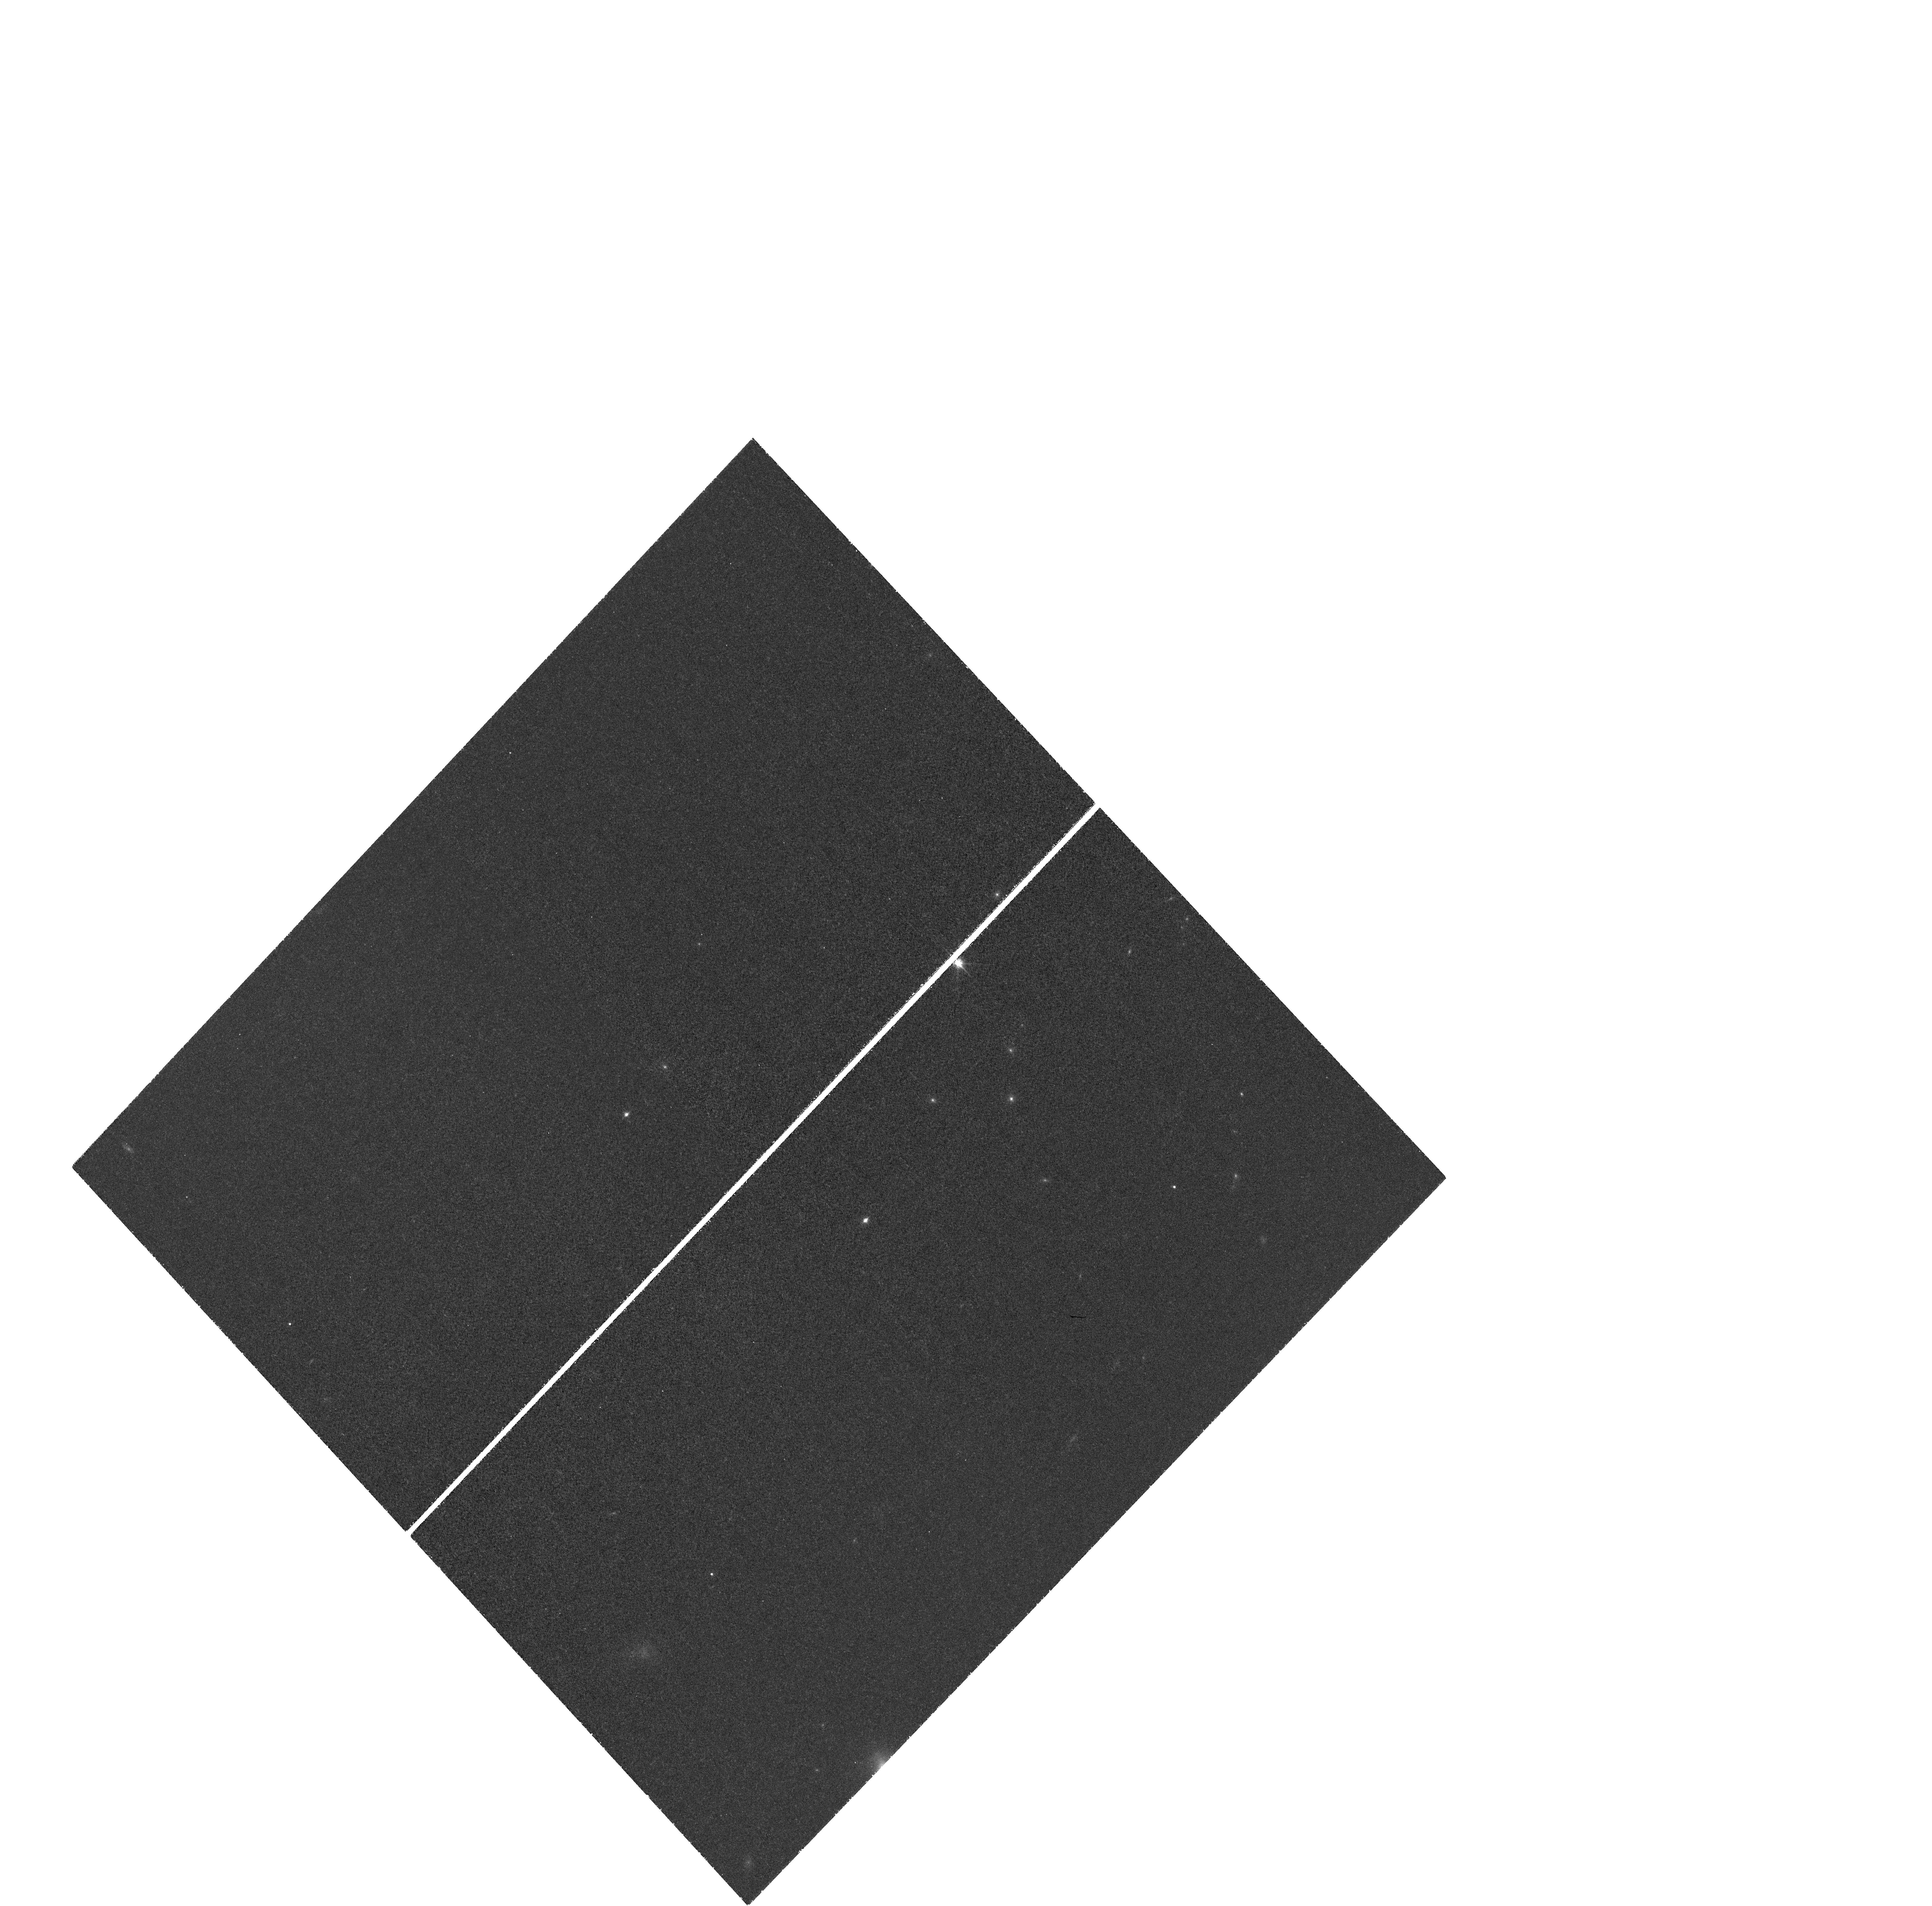
Target: J1148+5251. Instrument: WFC3/UVIS. Filter: FQ889N. Exposure: 1.7 h. Observation ID: hst_11640_02_wfc3_uvis_fq924n_ib3x02

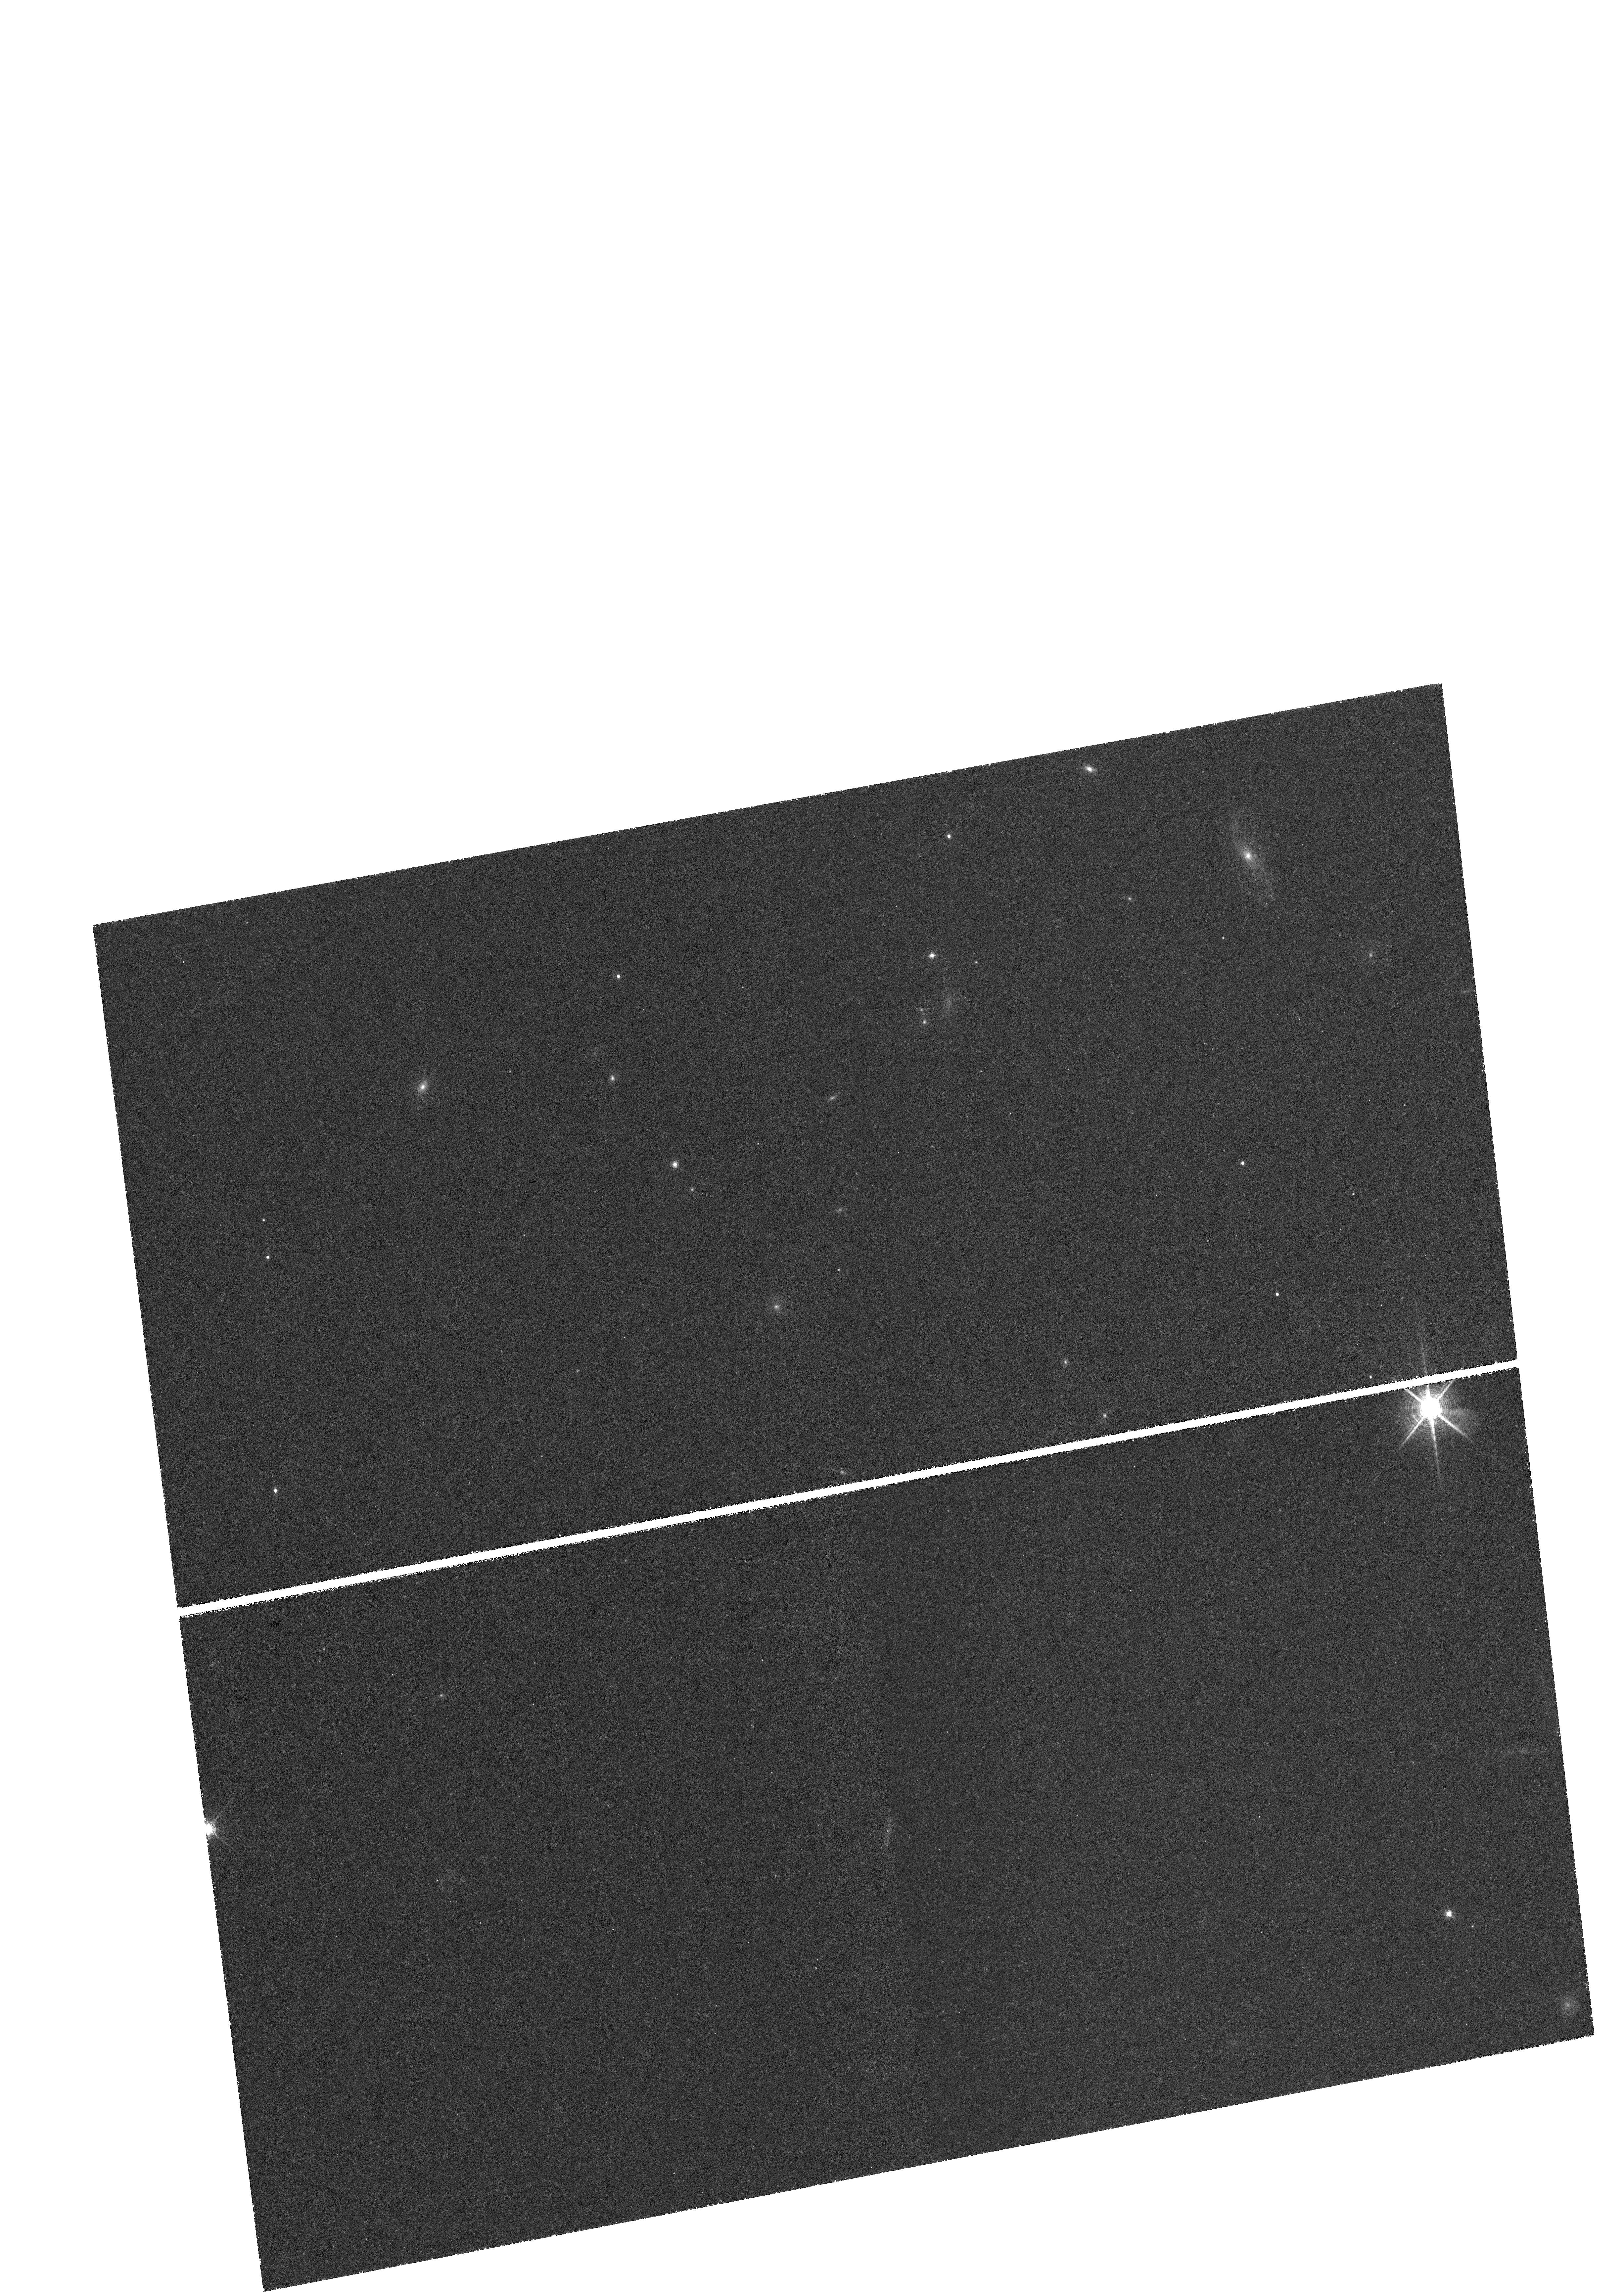
Target: J1030+0524-AVOID-STAR. Instrument: WFC3/UVIS. Filter: FQ906N. Exposure: 1.6 h. Observation ID: hst_11640_04_wfc3_uvis_fq906n_ib3x04

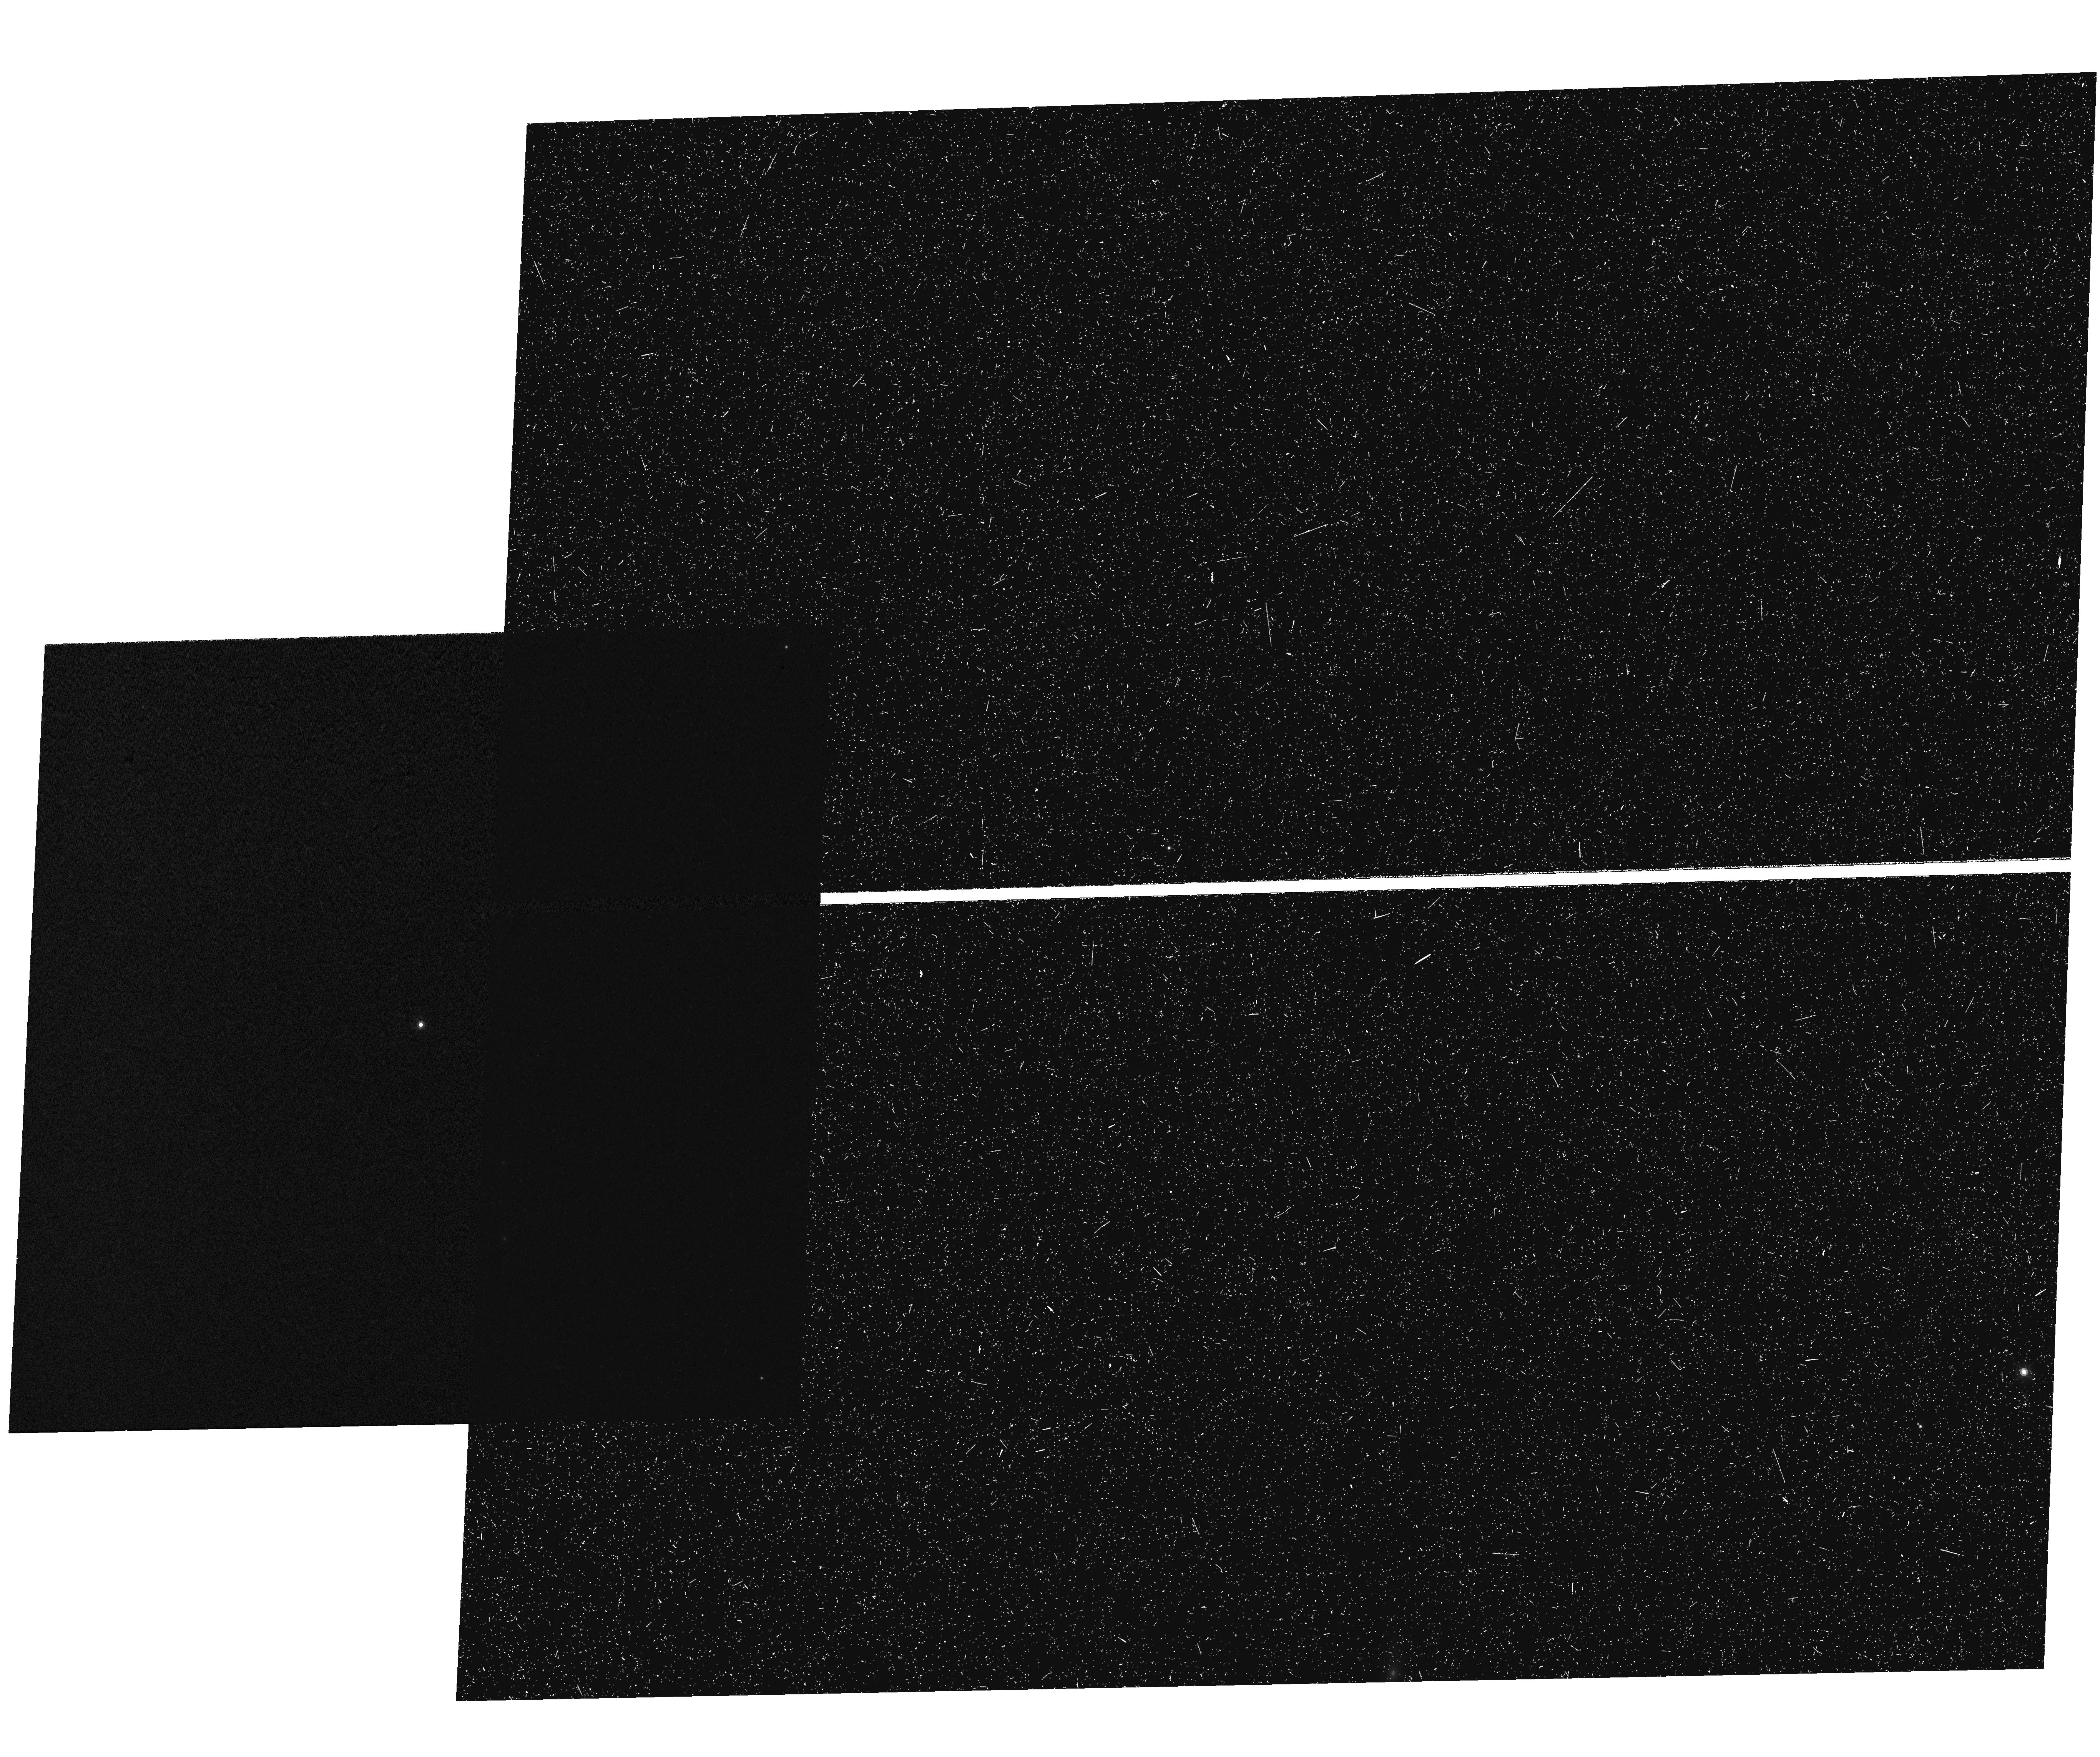
Target: 1148-PSFSTAR. Instrument: WFC3/UVIS. Filter: FQ906N. Exposure: 40 min. Observation ID: hst_11640_01_wfc3_uvis_fq906n_ib3x01

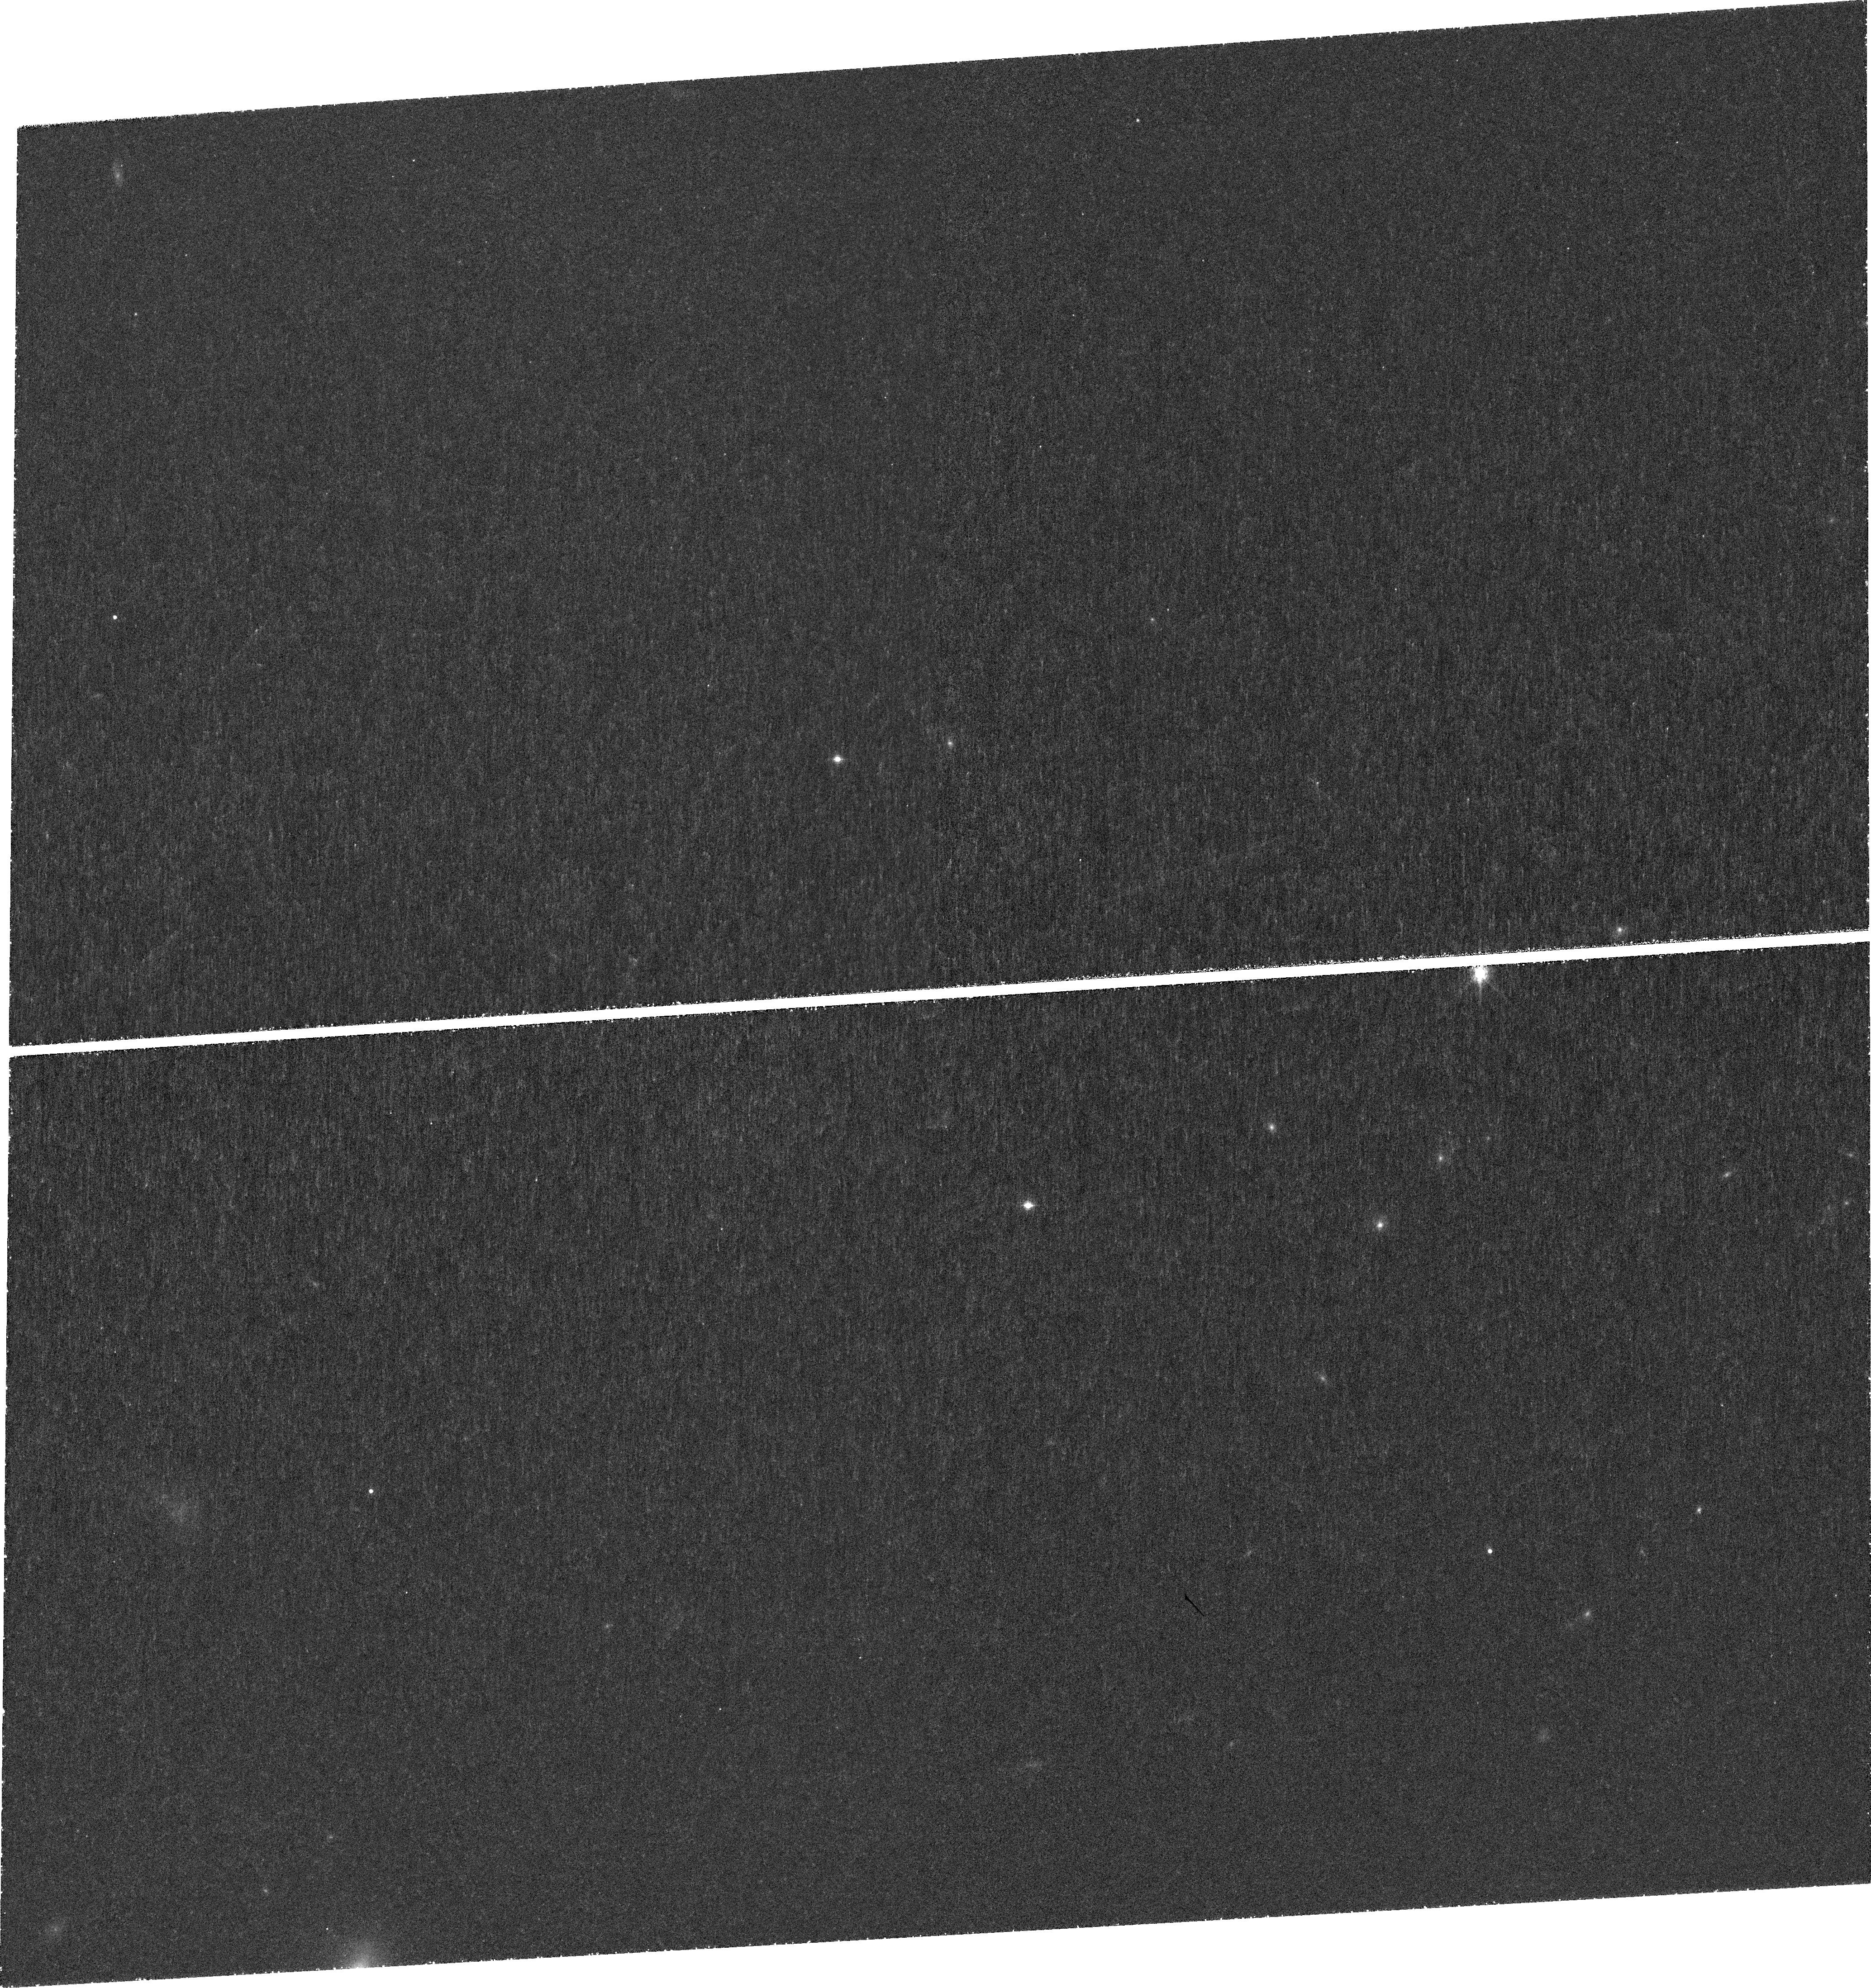
Target: J1148+5251. Instrument: WFC3/UVIS. Filter: FQ924N. Exposure: 1.7 h. Observation ID: ib3x02020

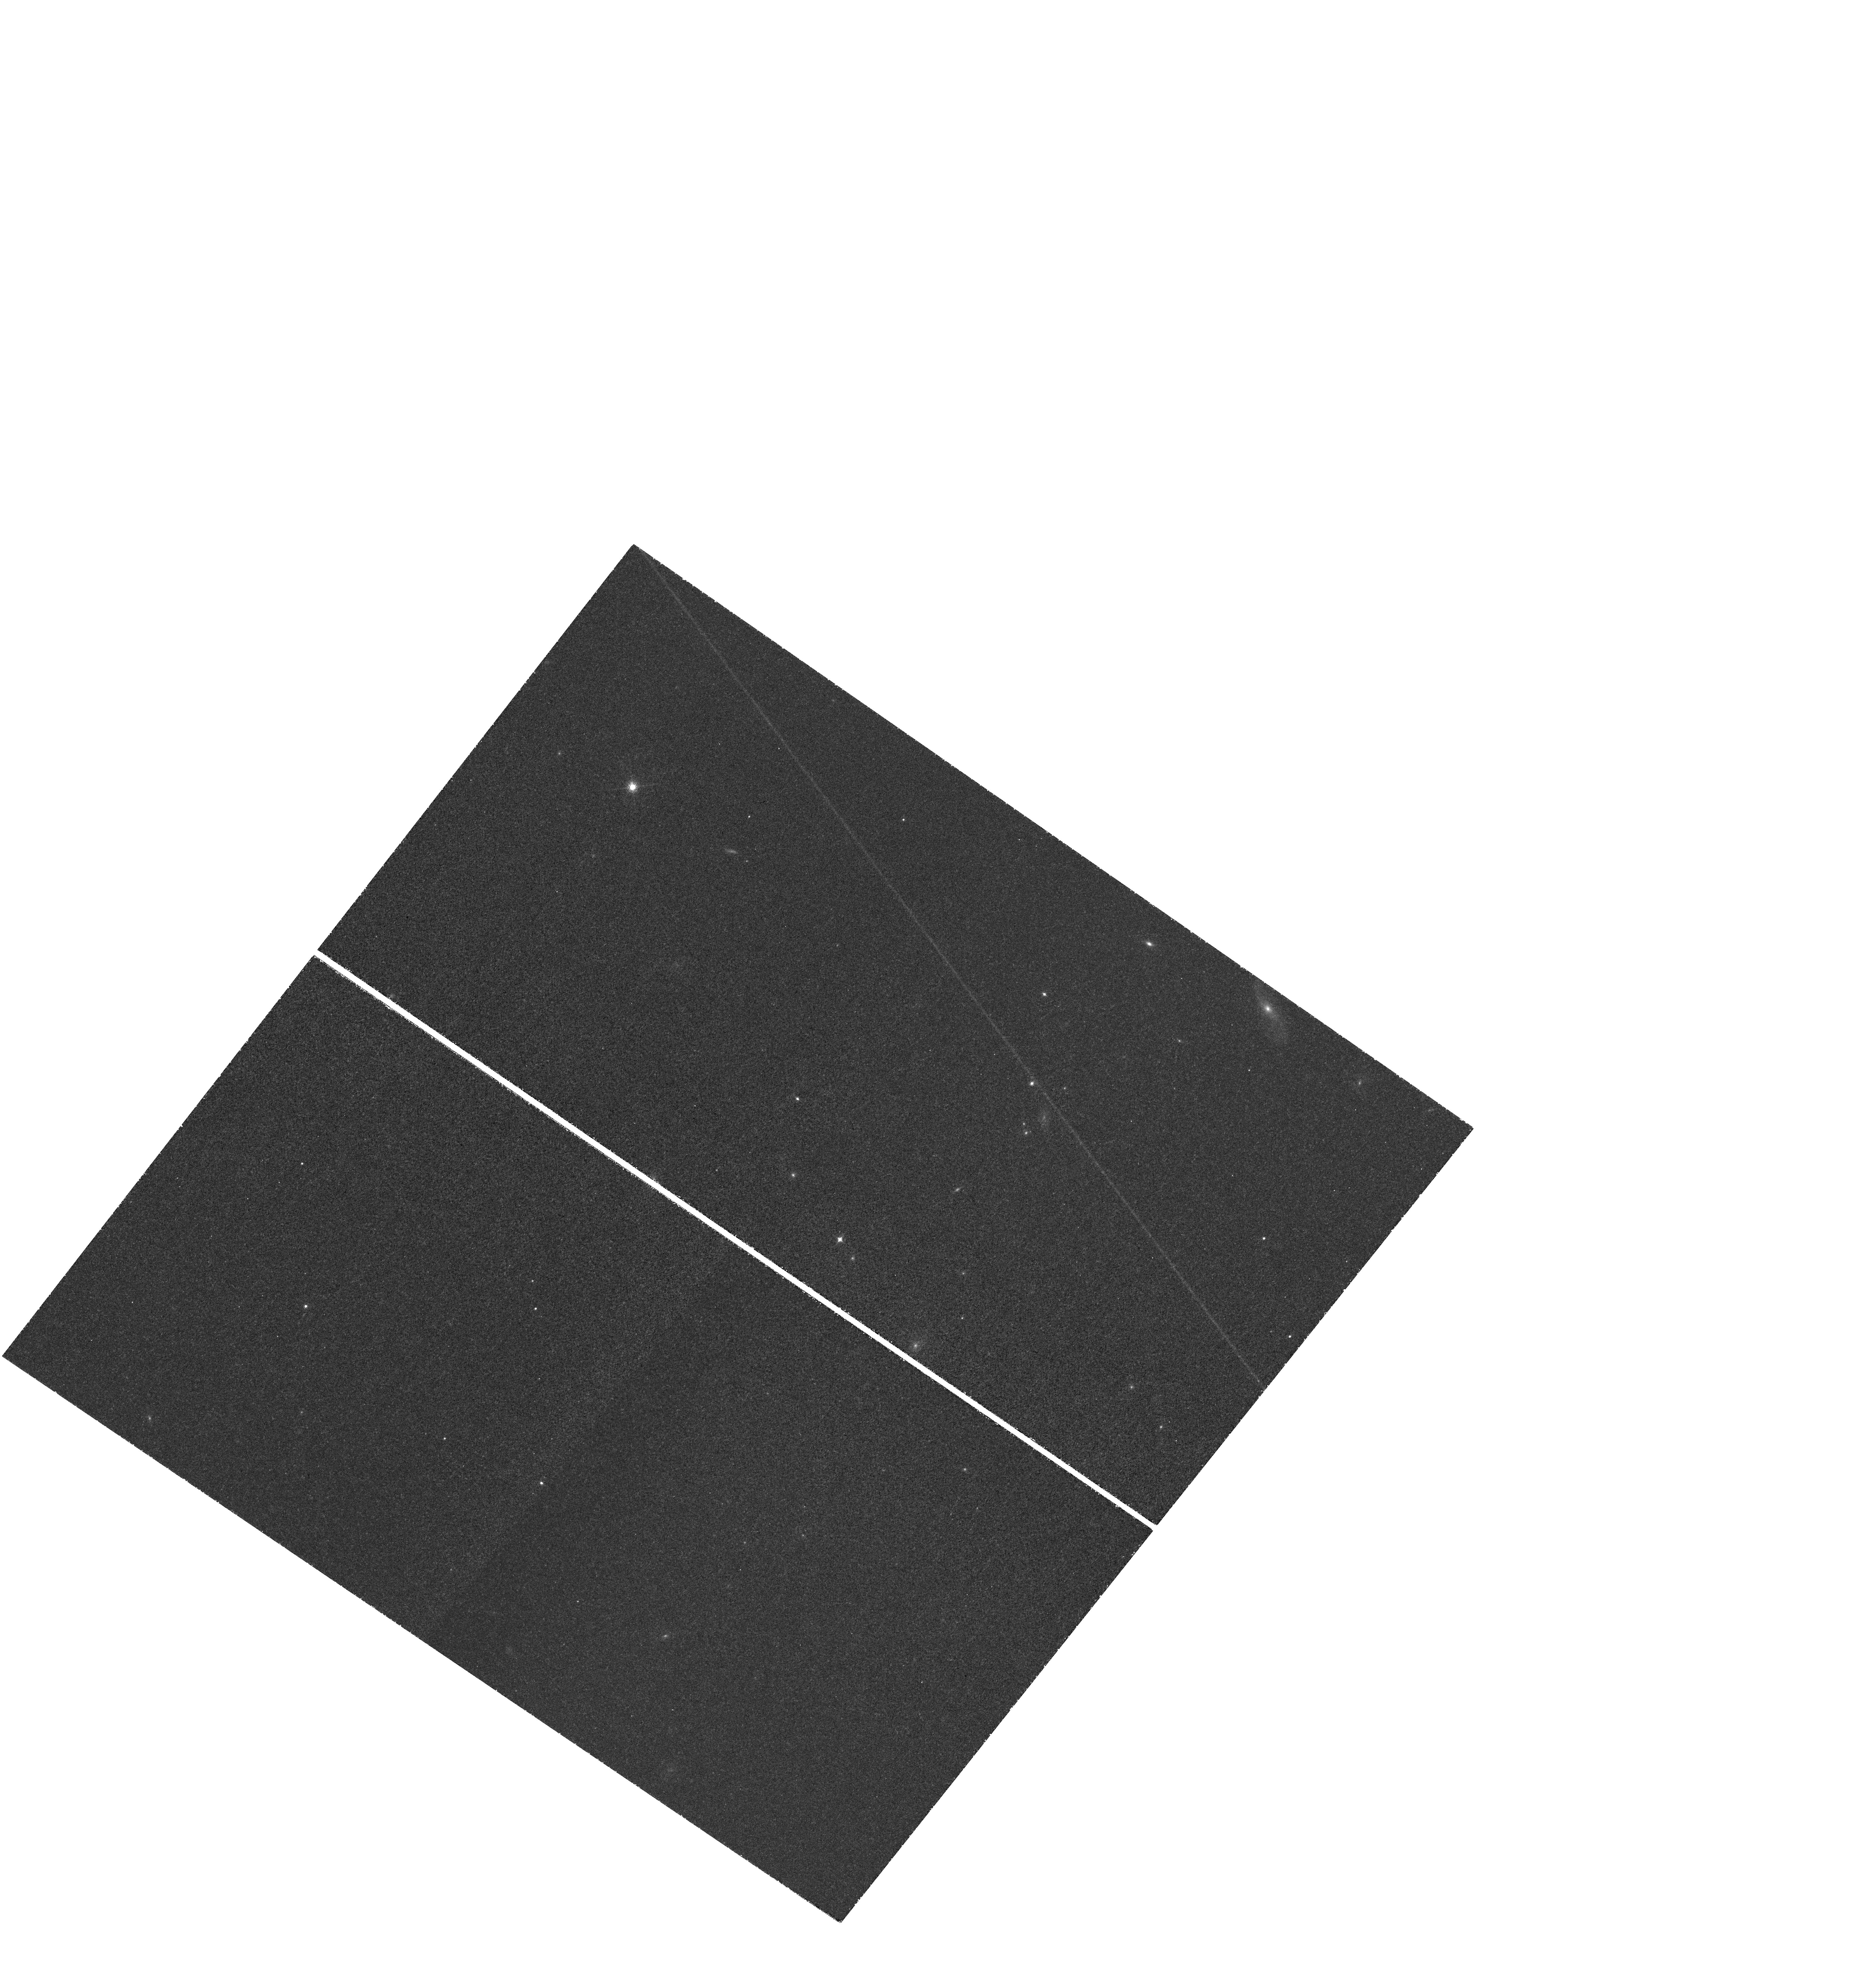
Target: J1030+0524-AVOID-STAR. Instrument: WFC3/UVIS. Filter: FQ906N. Exposure: 1.6 h. Observation ID: hst_11640_03_wfc3_uvis_fq906n_ib3x03

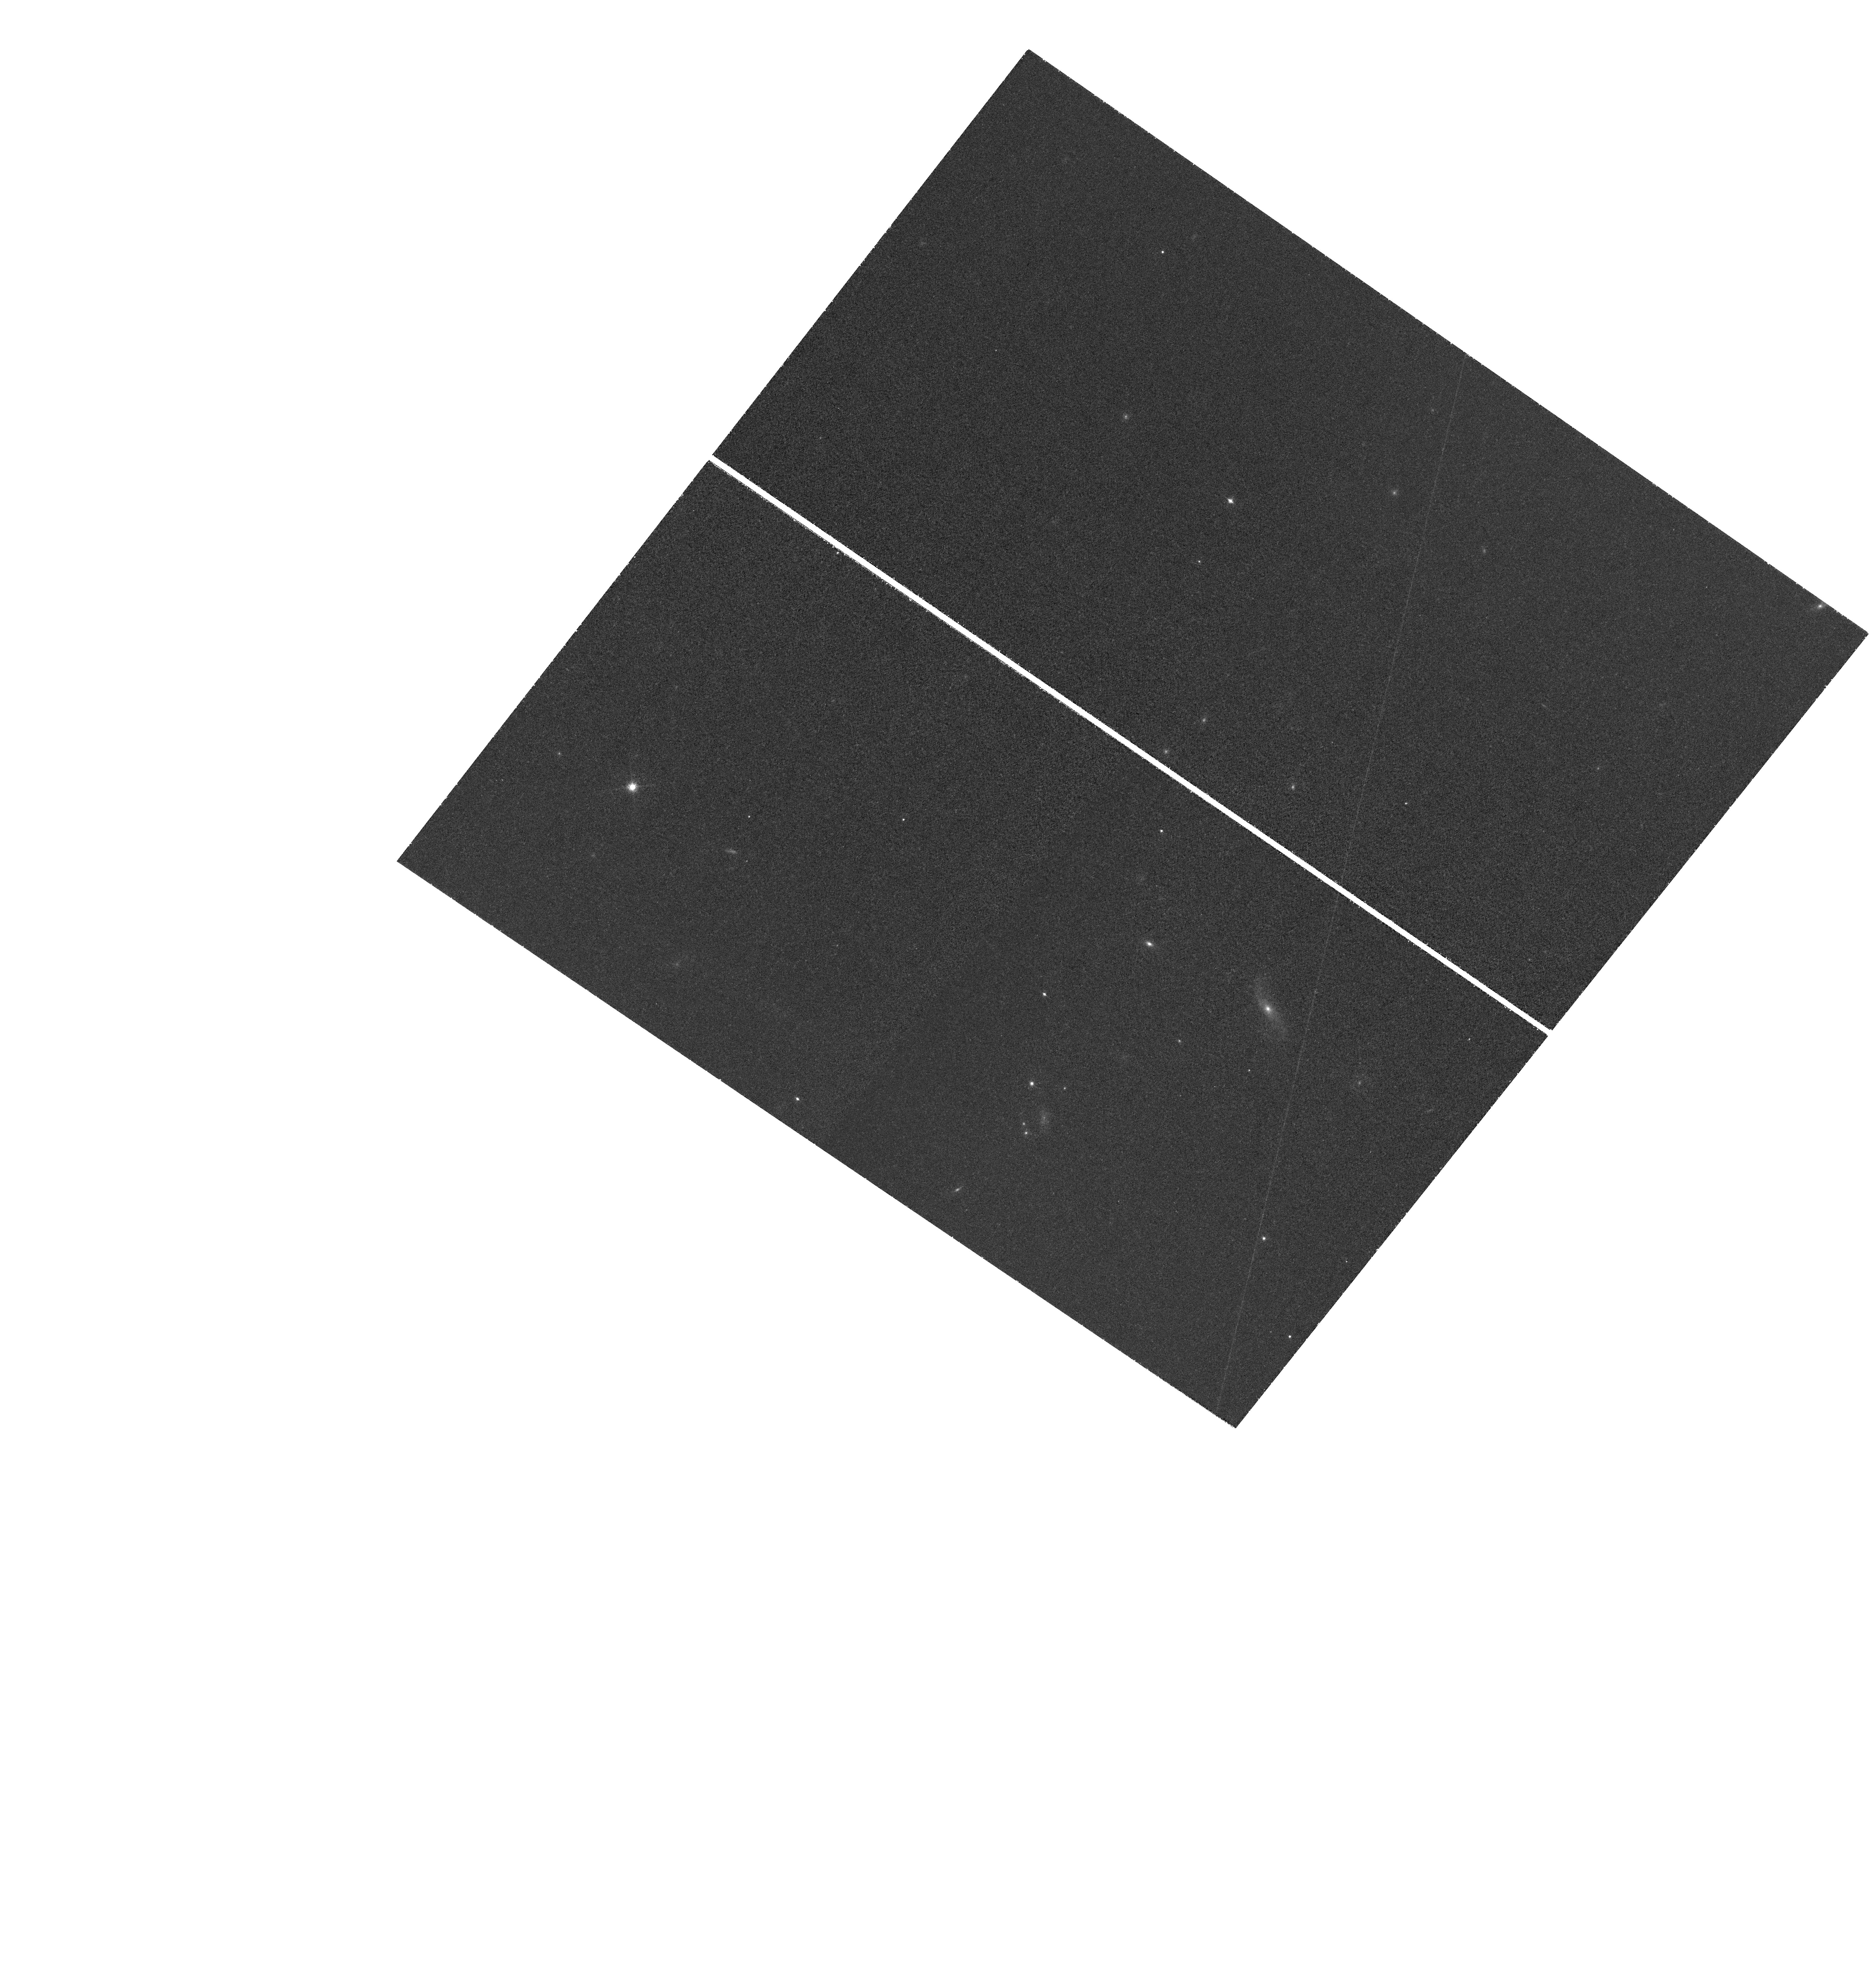
Target: J1030+0524-AVOID-STAR. Instrument: WFC3/UVIS. Filter: FQ889N. Exposure: 1.6 h. Observation ID: hst_11640_03_wfc3_uvis_fq889n_ib3x03

Lyman Alpha Imaging of Two Quasar Host Galaxies at z>6 (PI: Walter, Fabian)

We propose to image the Lyman Alpha emission line in two of the highest redshift quasar host galaxies (redshifts z=6.31 and 6.42) to map the amount and extent of star formation in the hosts and in their immediate environment. These observations are now possible for the first time, as UVIS on WFC3 (coincidentally) provides narrow-band filters at the right wavelengths. Circumstantial evidence (based on NIR, radio/millimeter and molecular gas measurements) suggests that these quasar hosts are undergoing intense ~1000 Msun/yr bursts of star formation over scales of ~5kpc (0.6"). Our program will provide (continuum-subtracted) images of the Lyman Alpha emission in the host which will in turn directly constrain the extent and magnitude of star formation in the host. In the case of the host galaxy of J1148+5251 (z=6.42) the Lyman Alpha emission will be compared to resolved imaging of the molecular gas phase (CO and [CII]) which in turn will yield critical constraints on the structure of the host galaxy and the conditions of the interstellar medium. The observations should also be sensitive enough to reveal potential companion galaxies (if the quasars are residing in major overdensities at these redshifts) and infall signatures in the immediate vicinity of the quasar. The narrow-band filters of UVIS/WFC3 provide the unique opportunity to study host/bulge formation at the end of cosmic reionization (less than 1Gyr after the Big Bang).